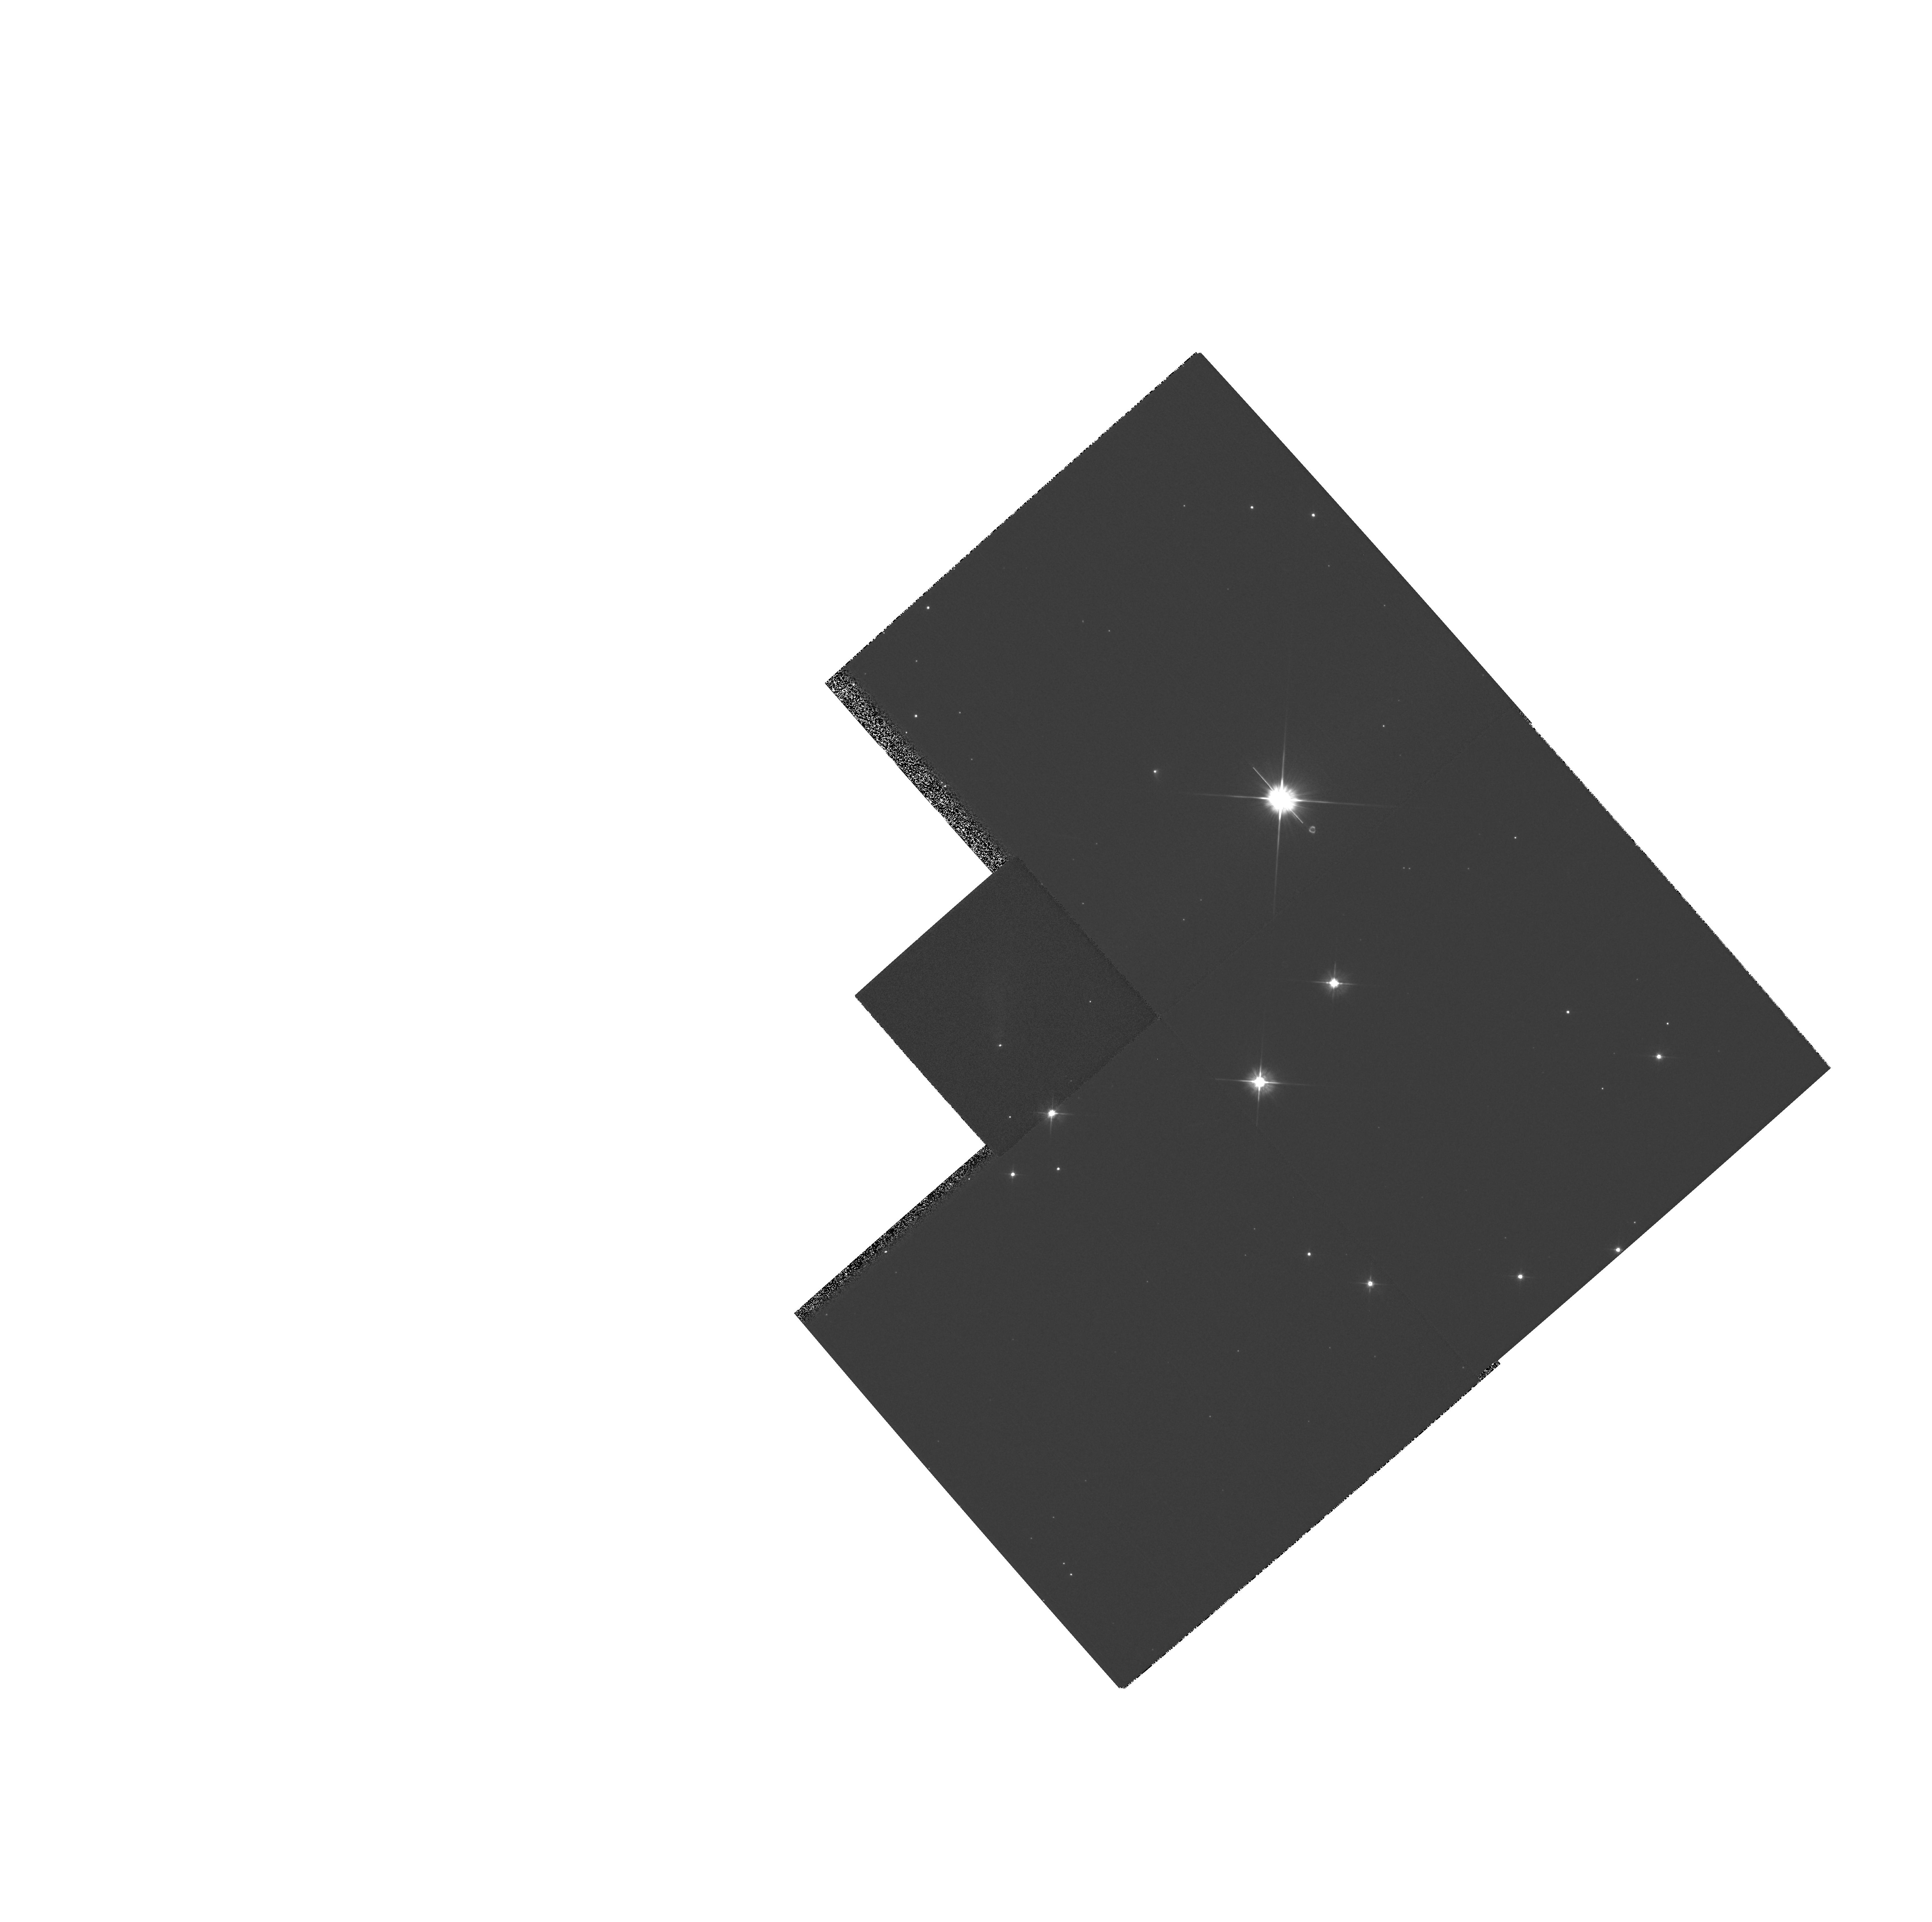
Target: IRAS05327+3404
Instrument: WFPC2/PC
Filter: F555W
Exposure: 2 min
Observation ID: hst_6459_01_wfpc2_pc_f555w_u3le01

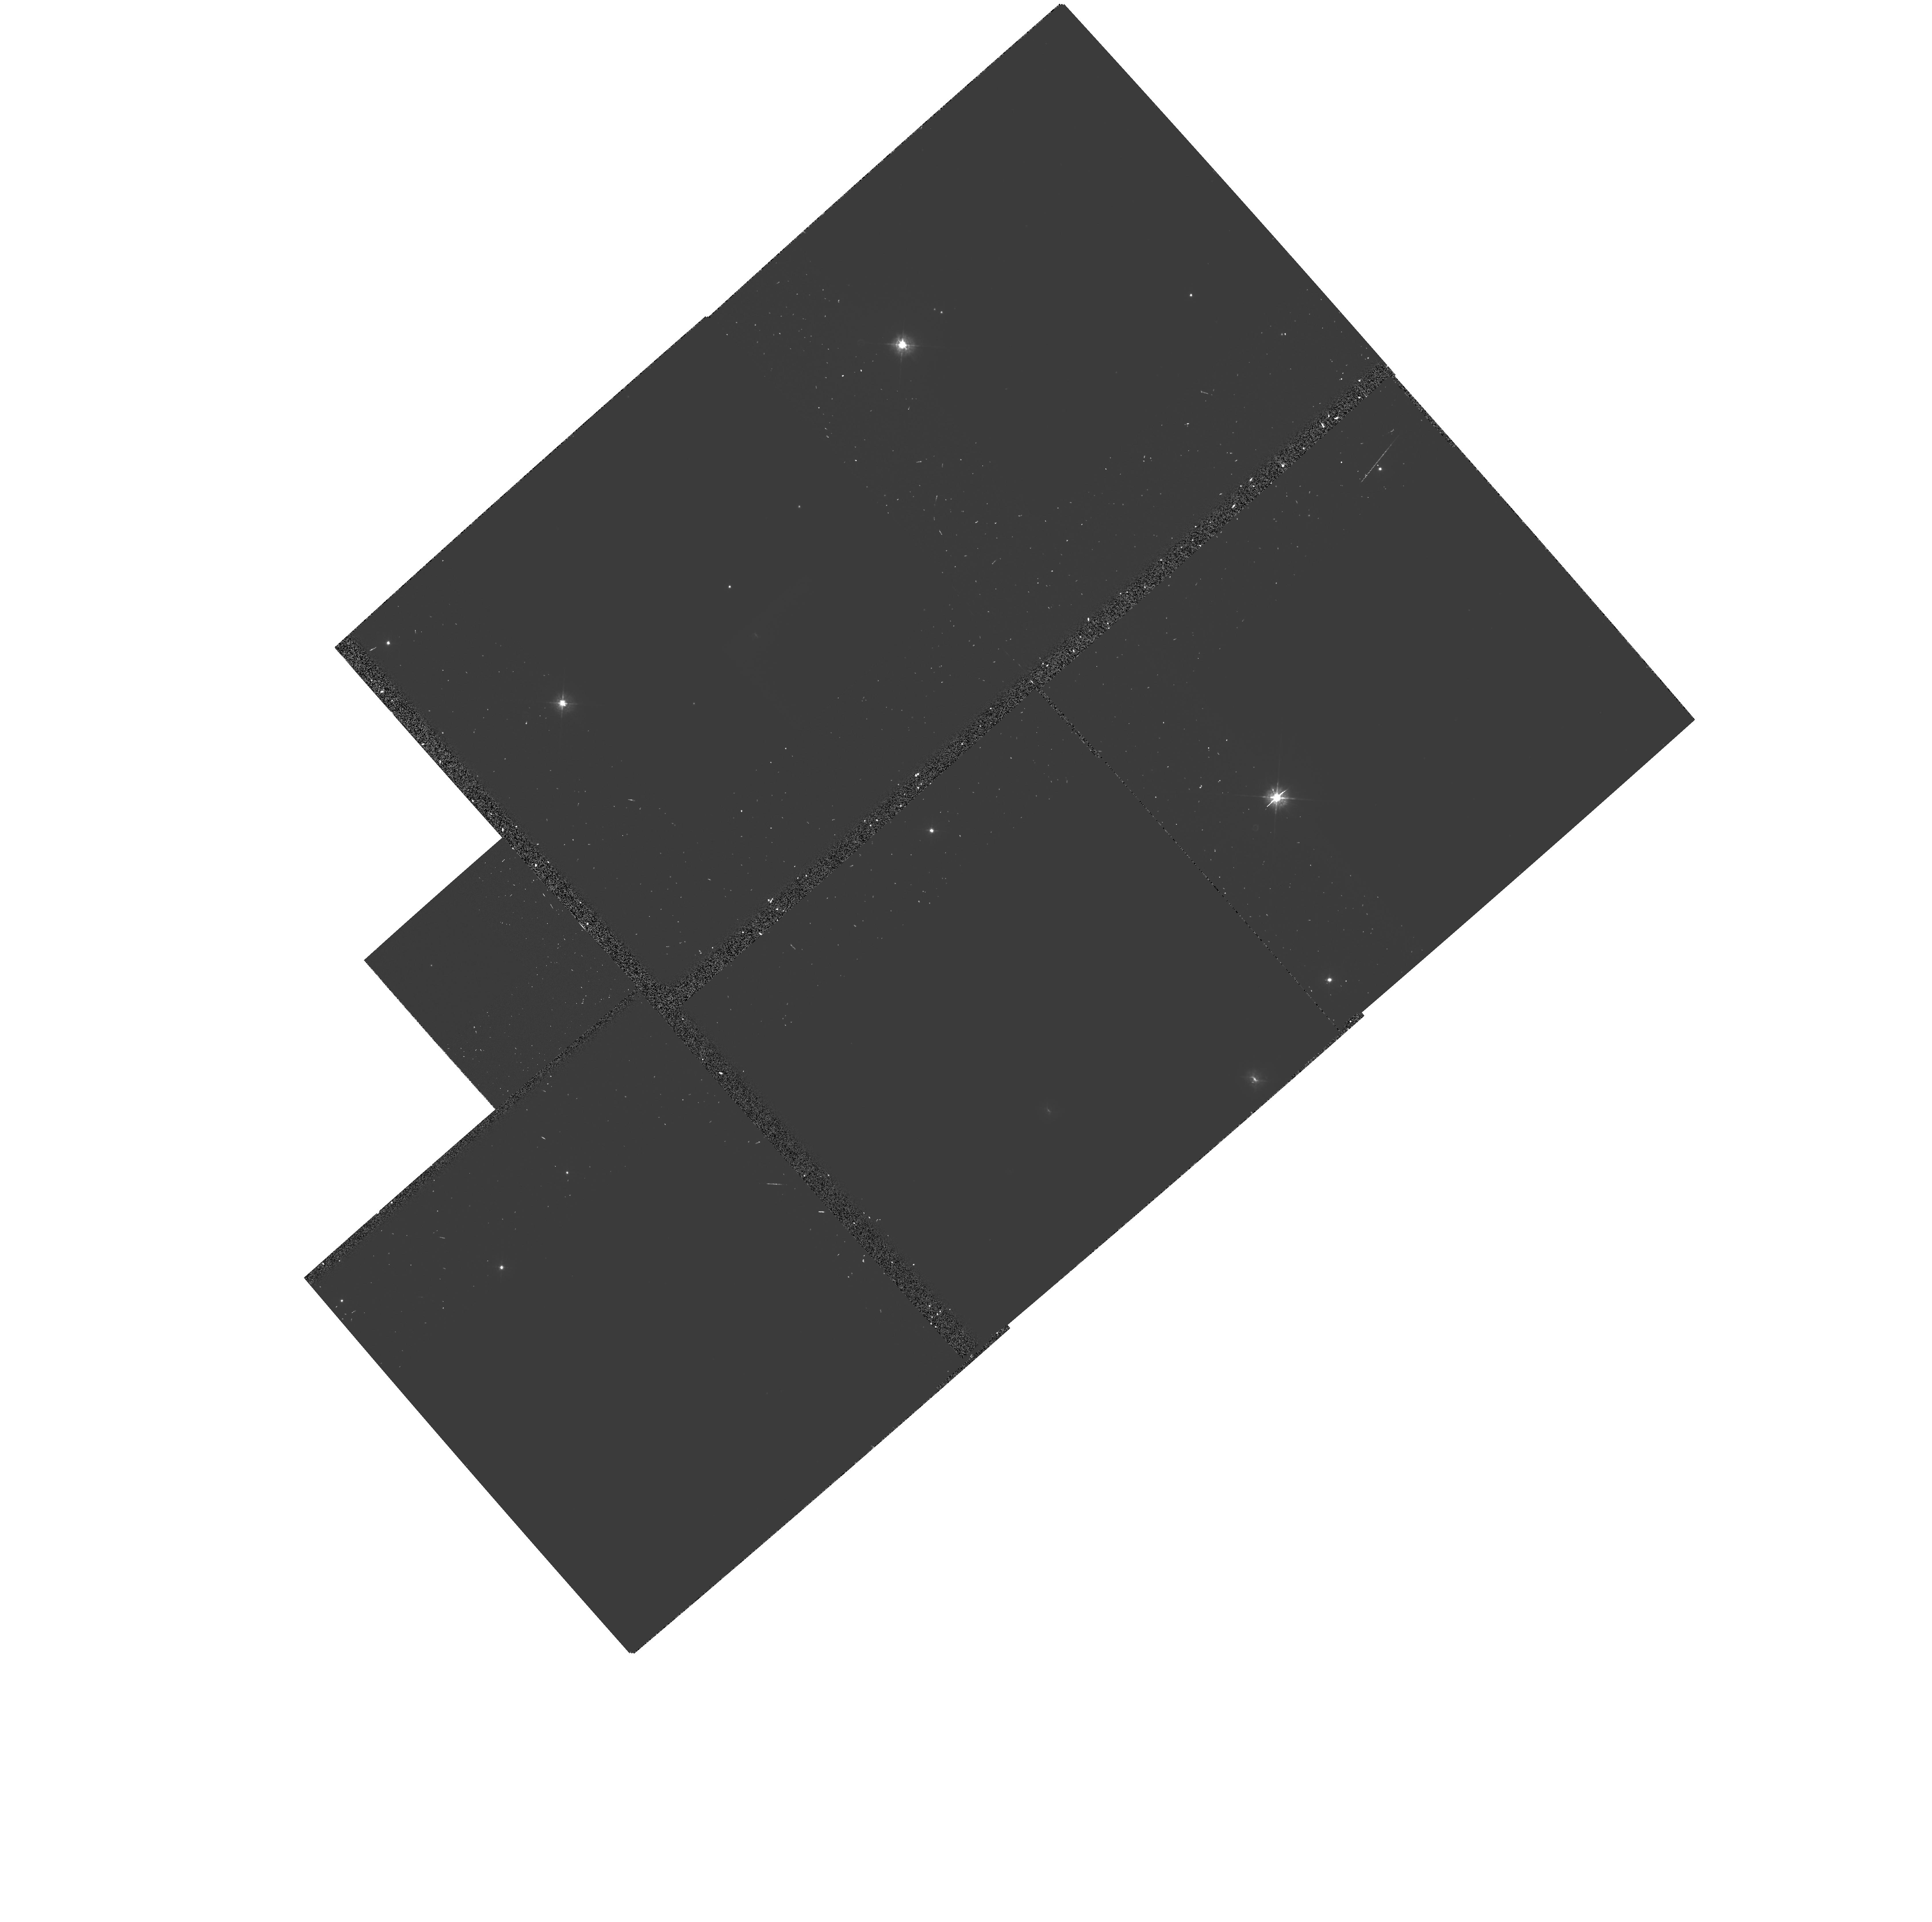
Target: IRAS05327+3404
Instrument: WFPC2/PC
Filter: F439W-POLQ
Exposure: 20 min
Observation ID: hst_6459_01_wfpc2_pc_f439w-polq_u3le01

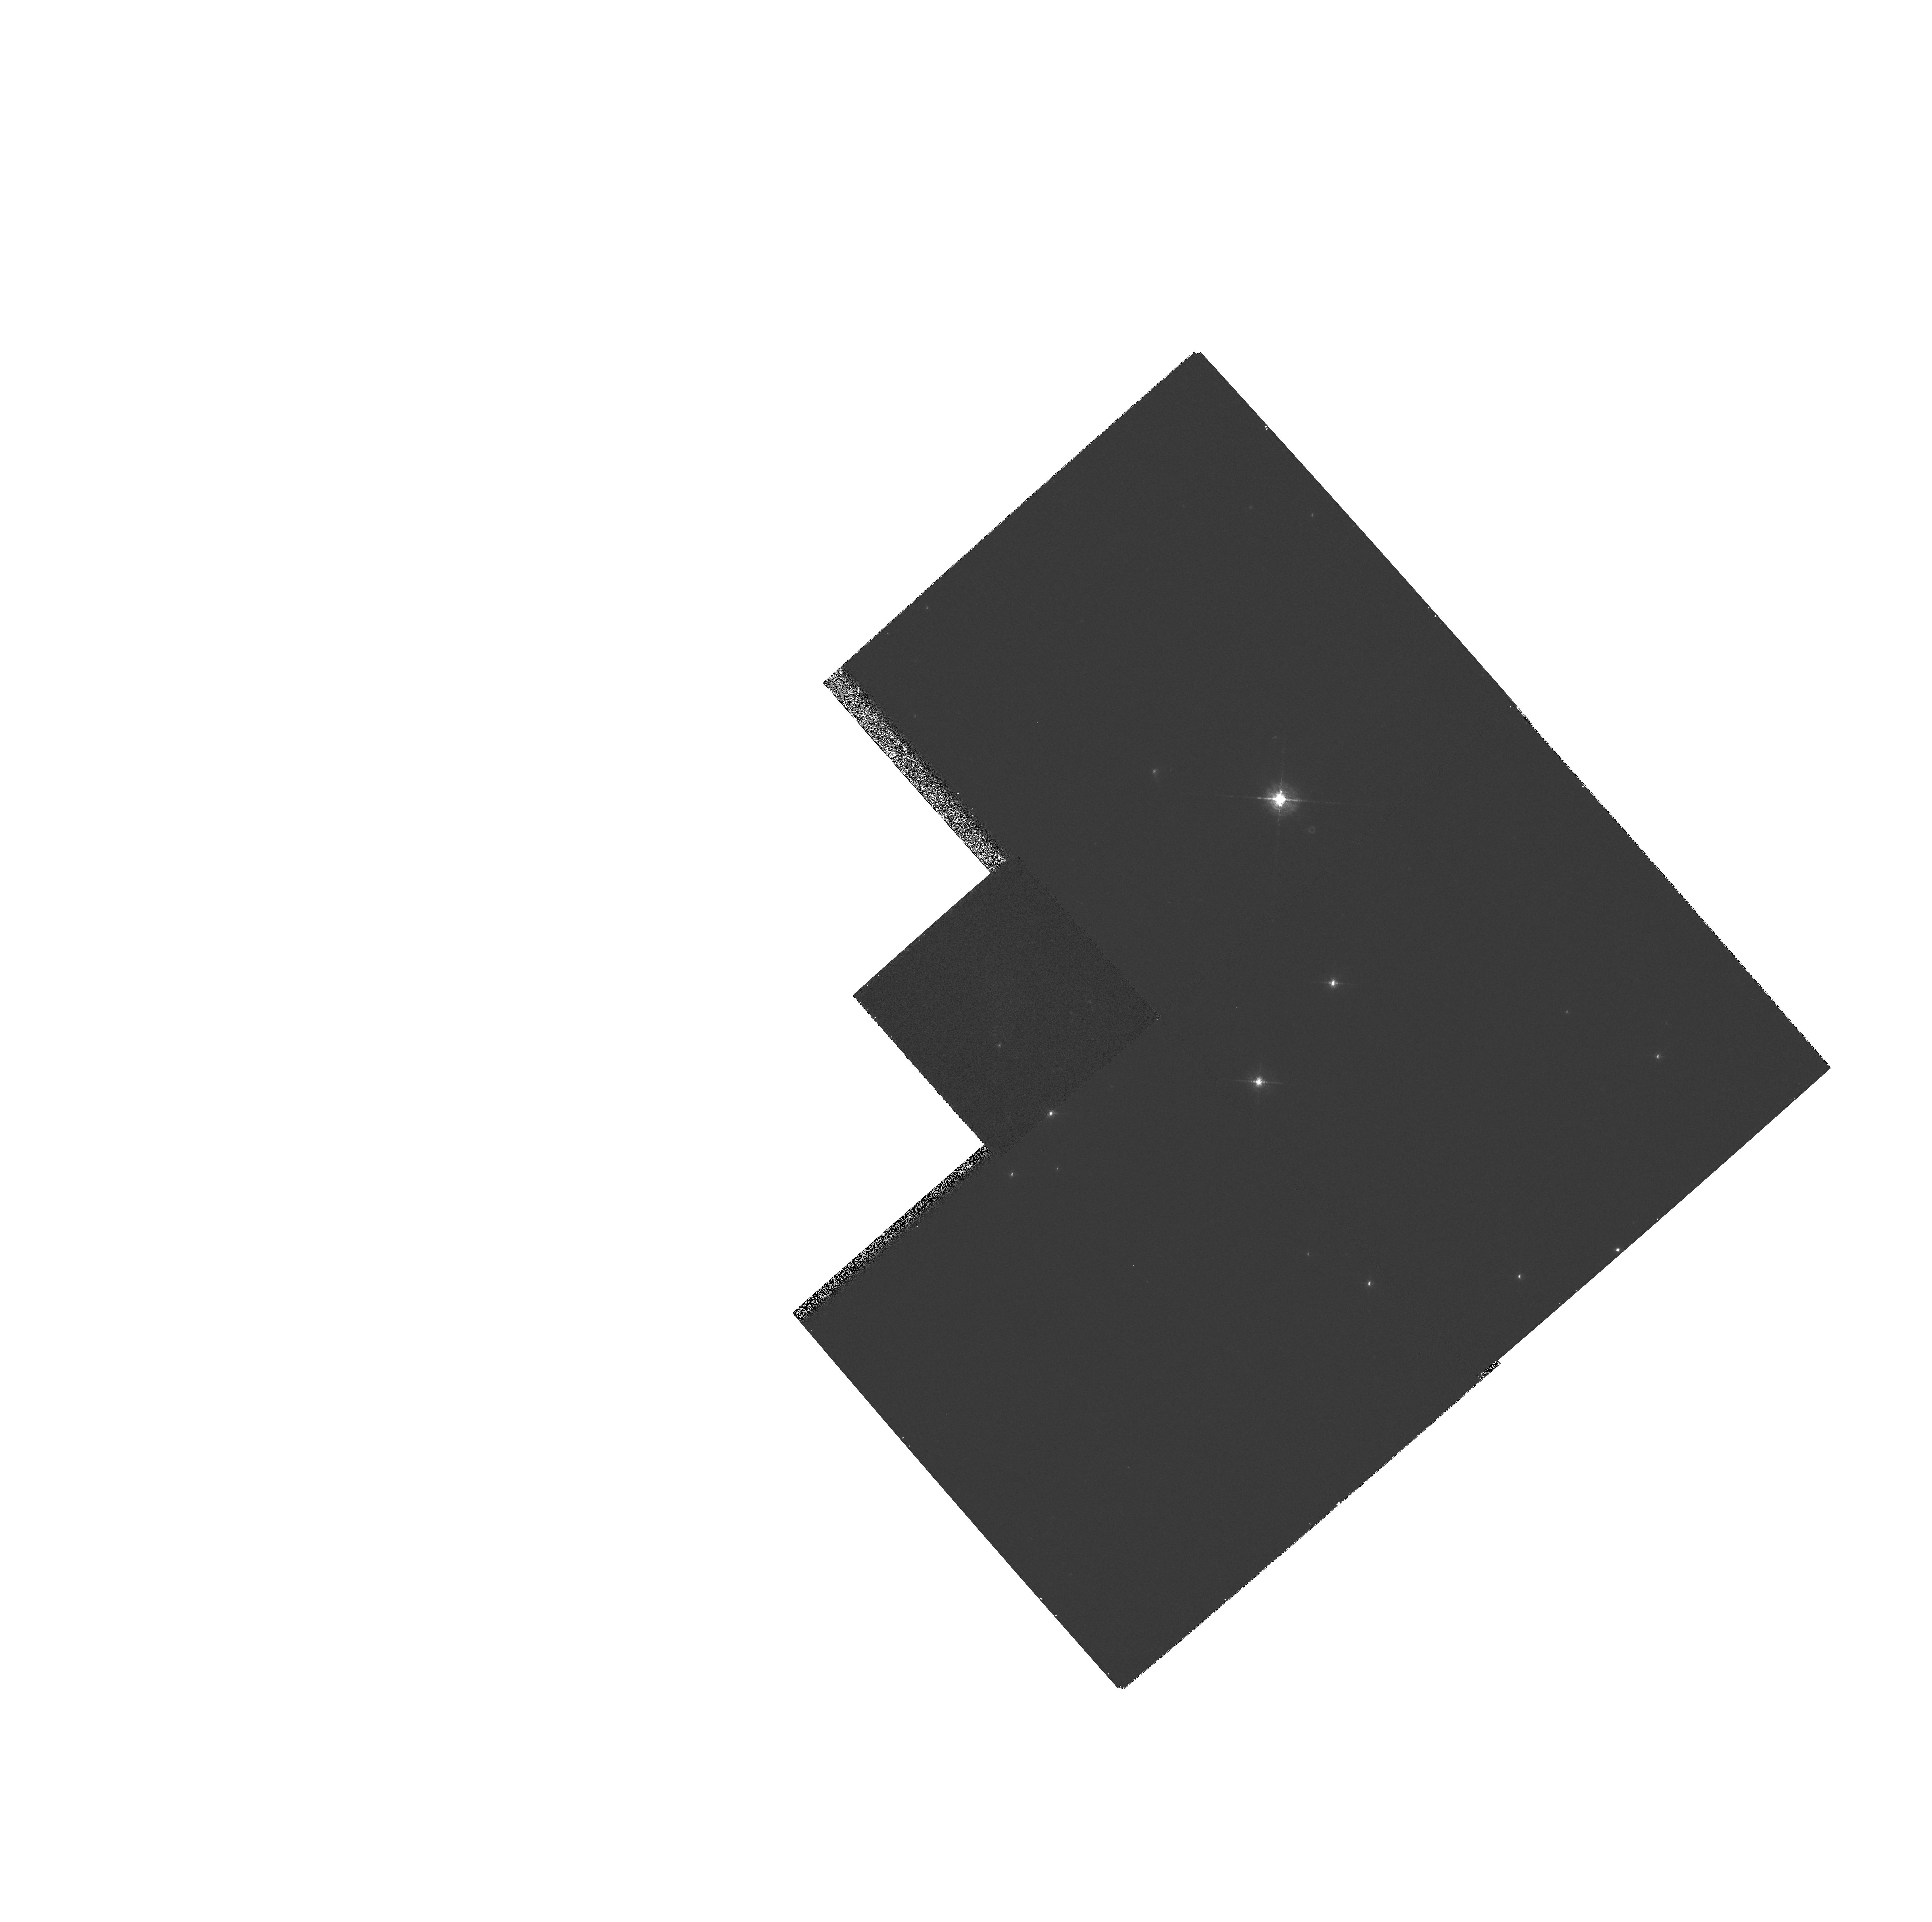
Target: IRAS05327+3404
Instrument: WFPC2/PC
Filter: F656N
Exposure: 20 min
Observation ID: hst_6459_01_wfpc2_pc_f656n_u3le01

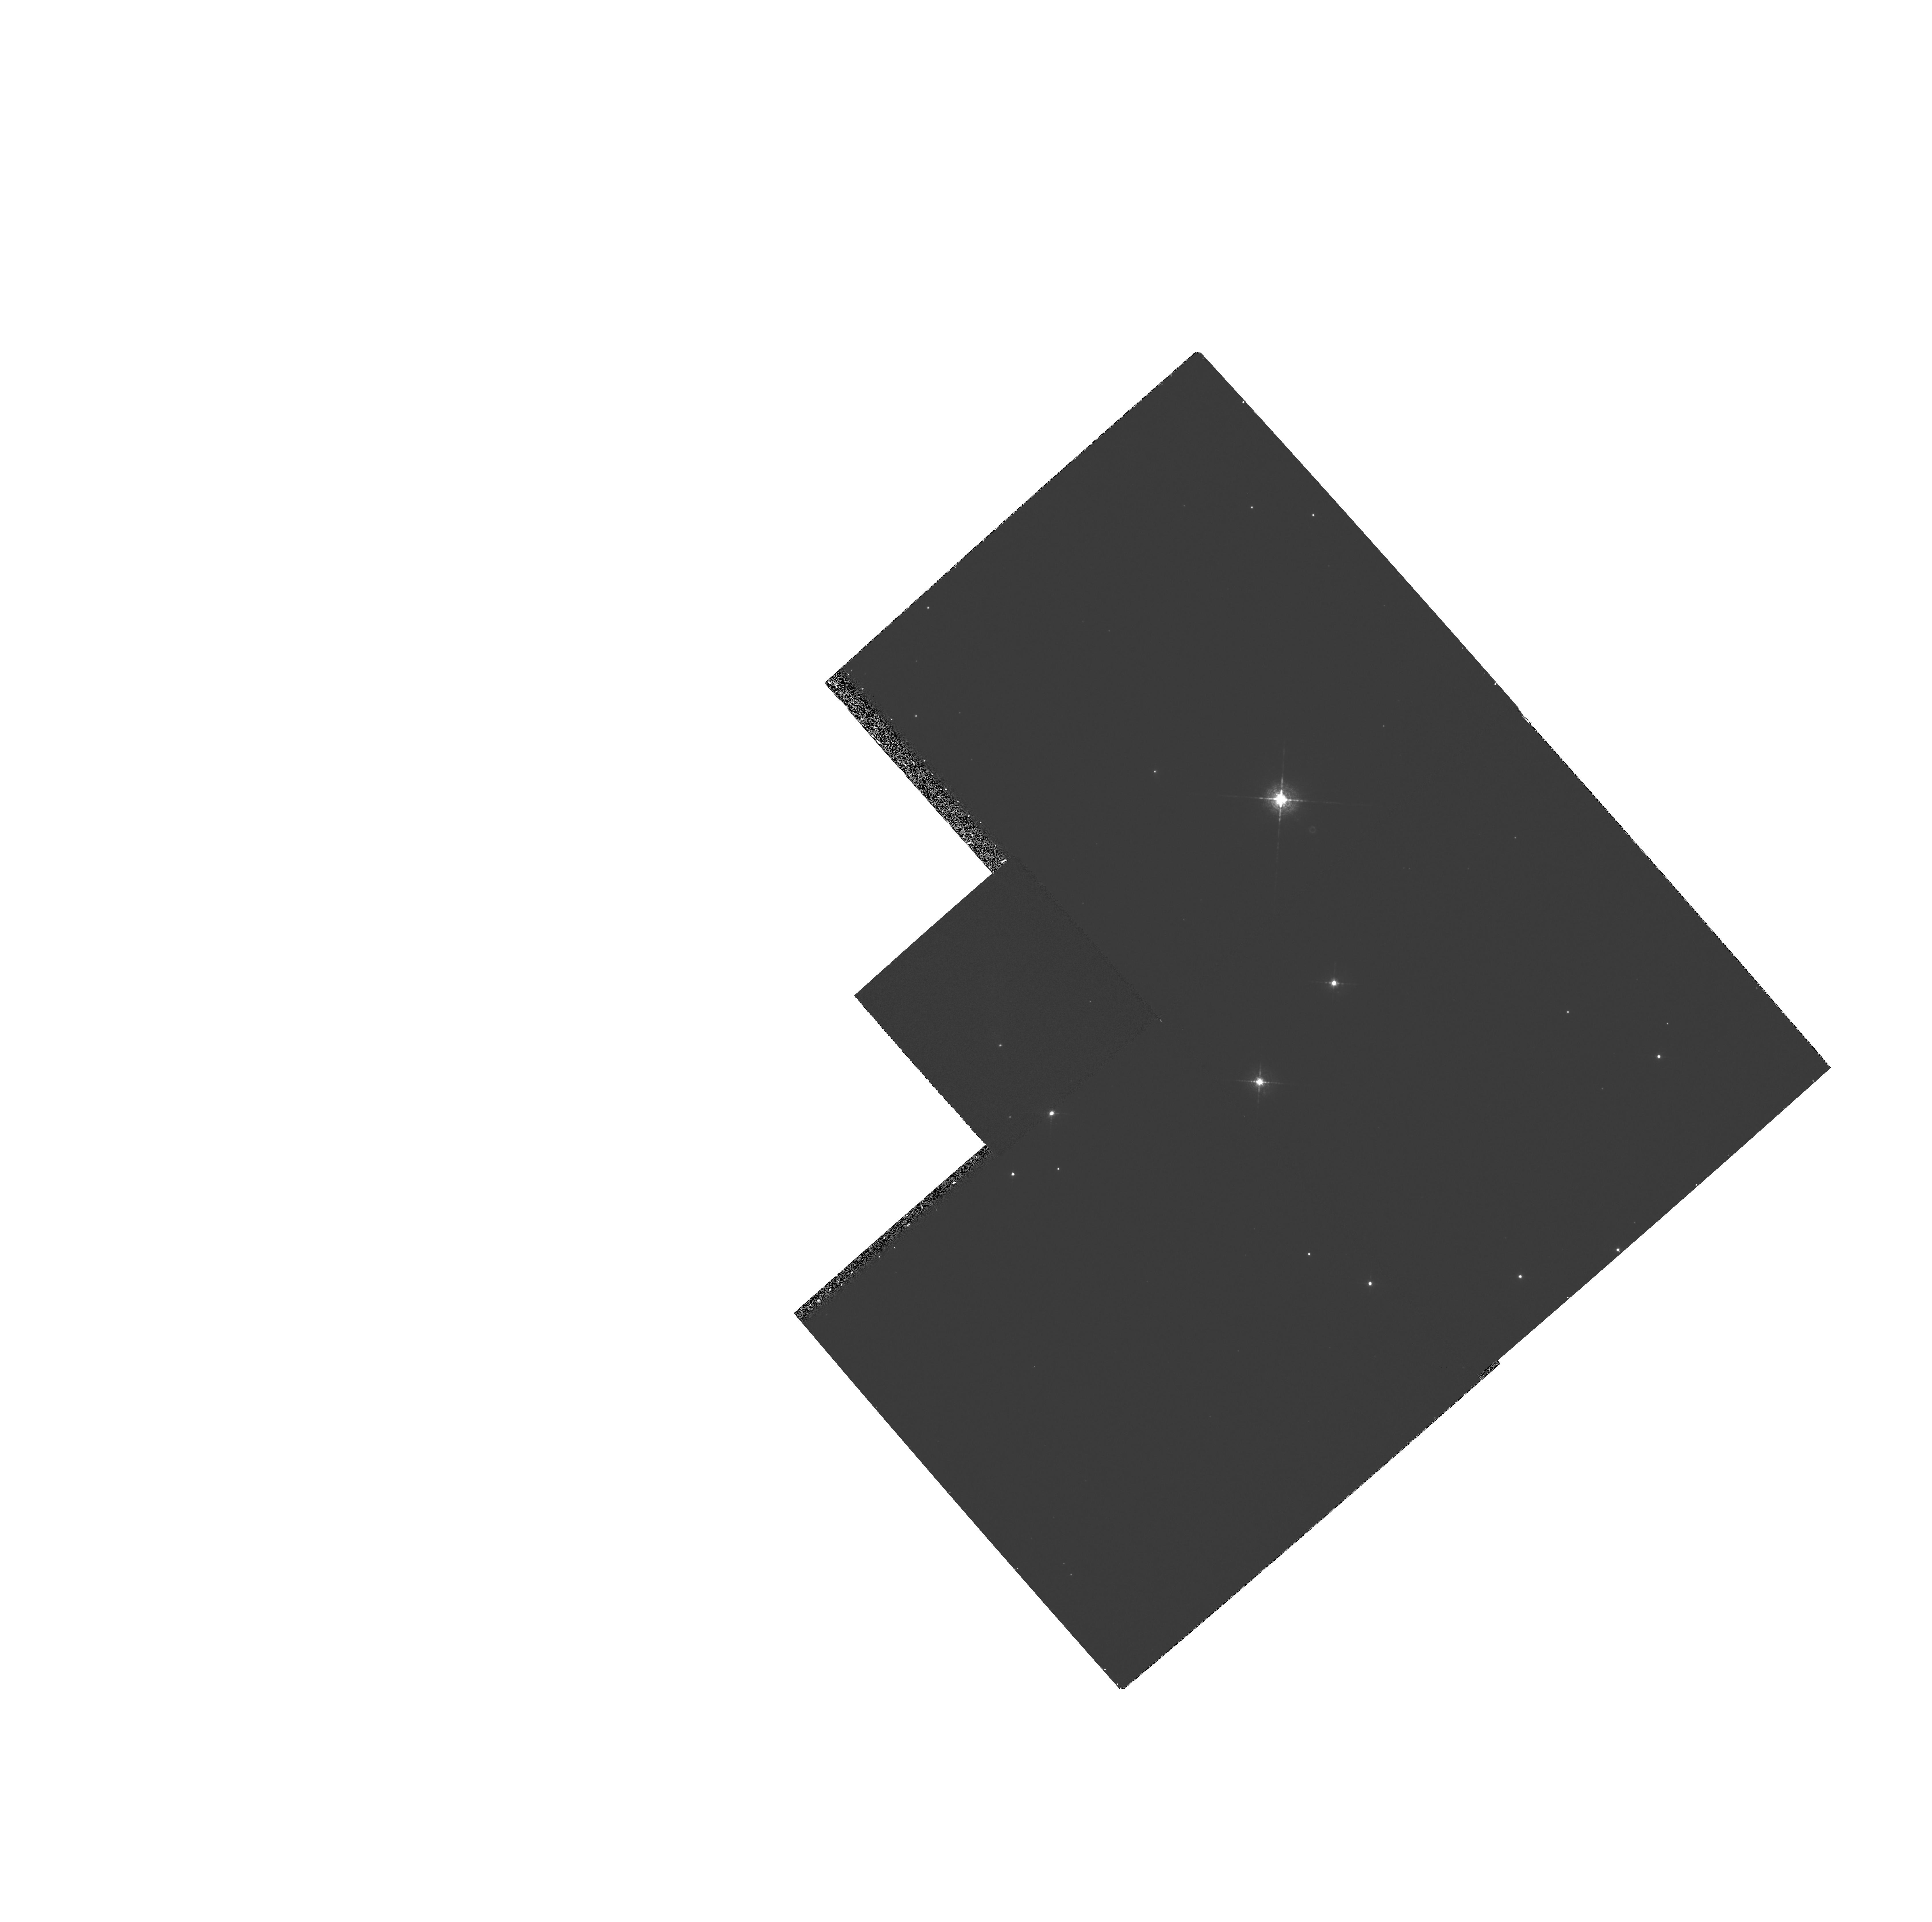
Target: IRAS05327+3404
Instrument: WFPC2/PC
Filter: F631N
Exposure: 20 min
Observation ID: hst_6459_01_wfpc2_pc_f631n_u3le01

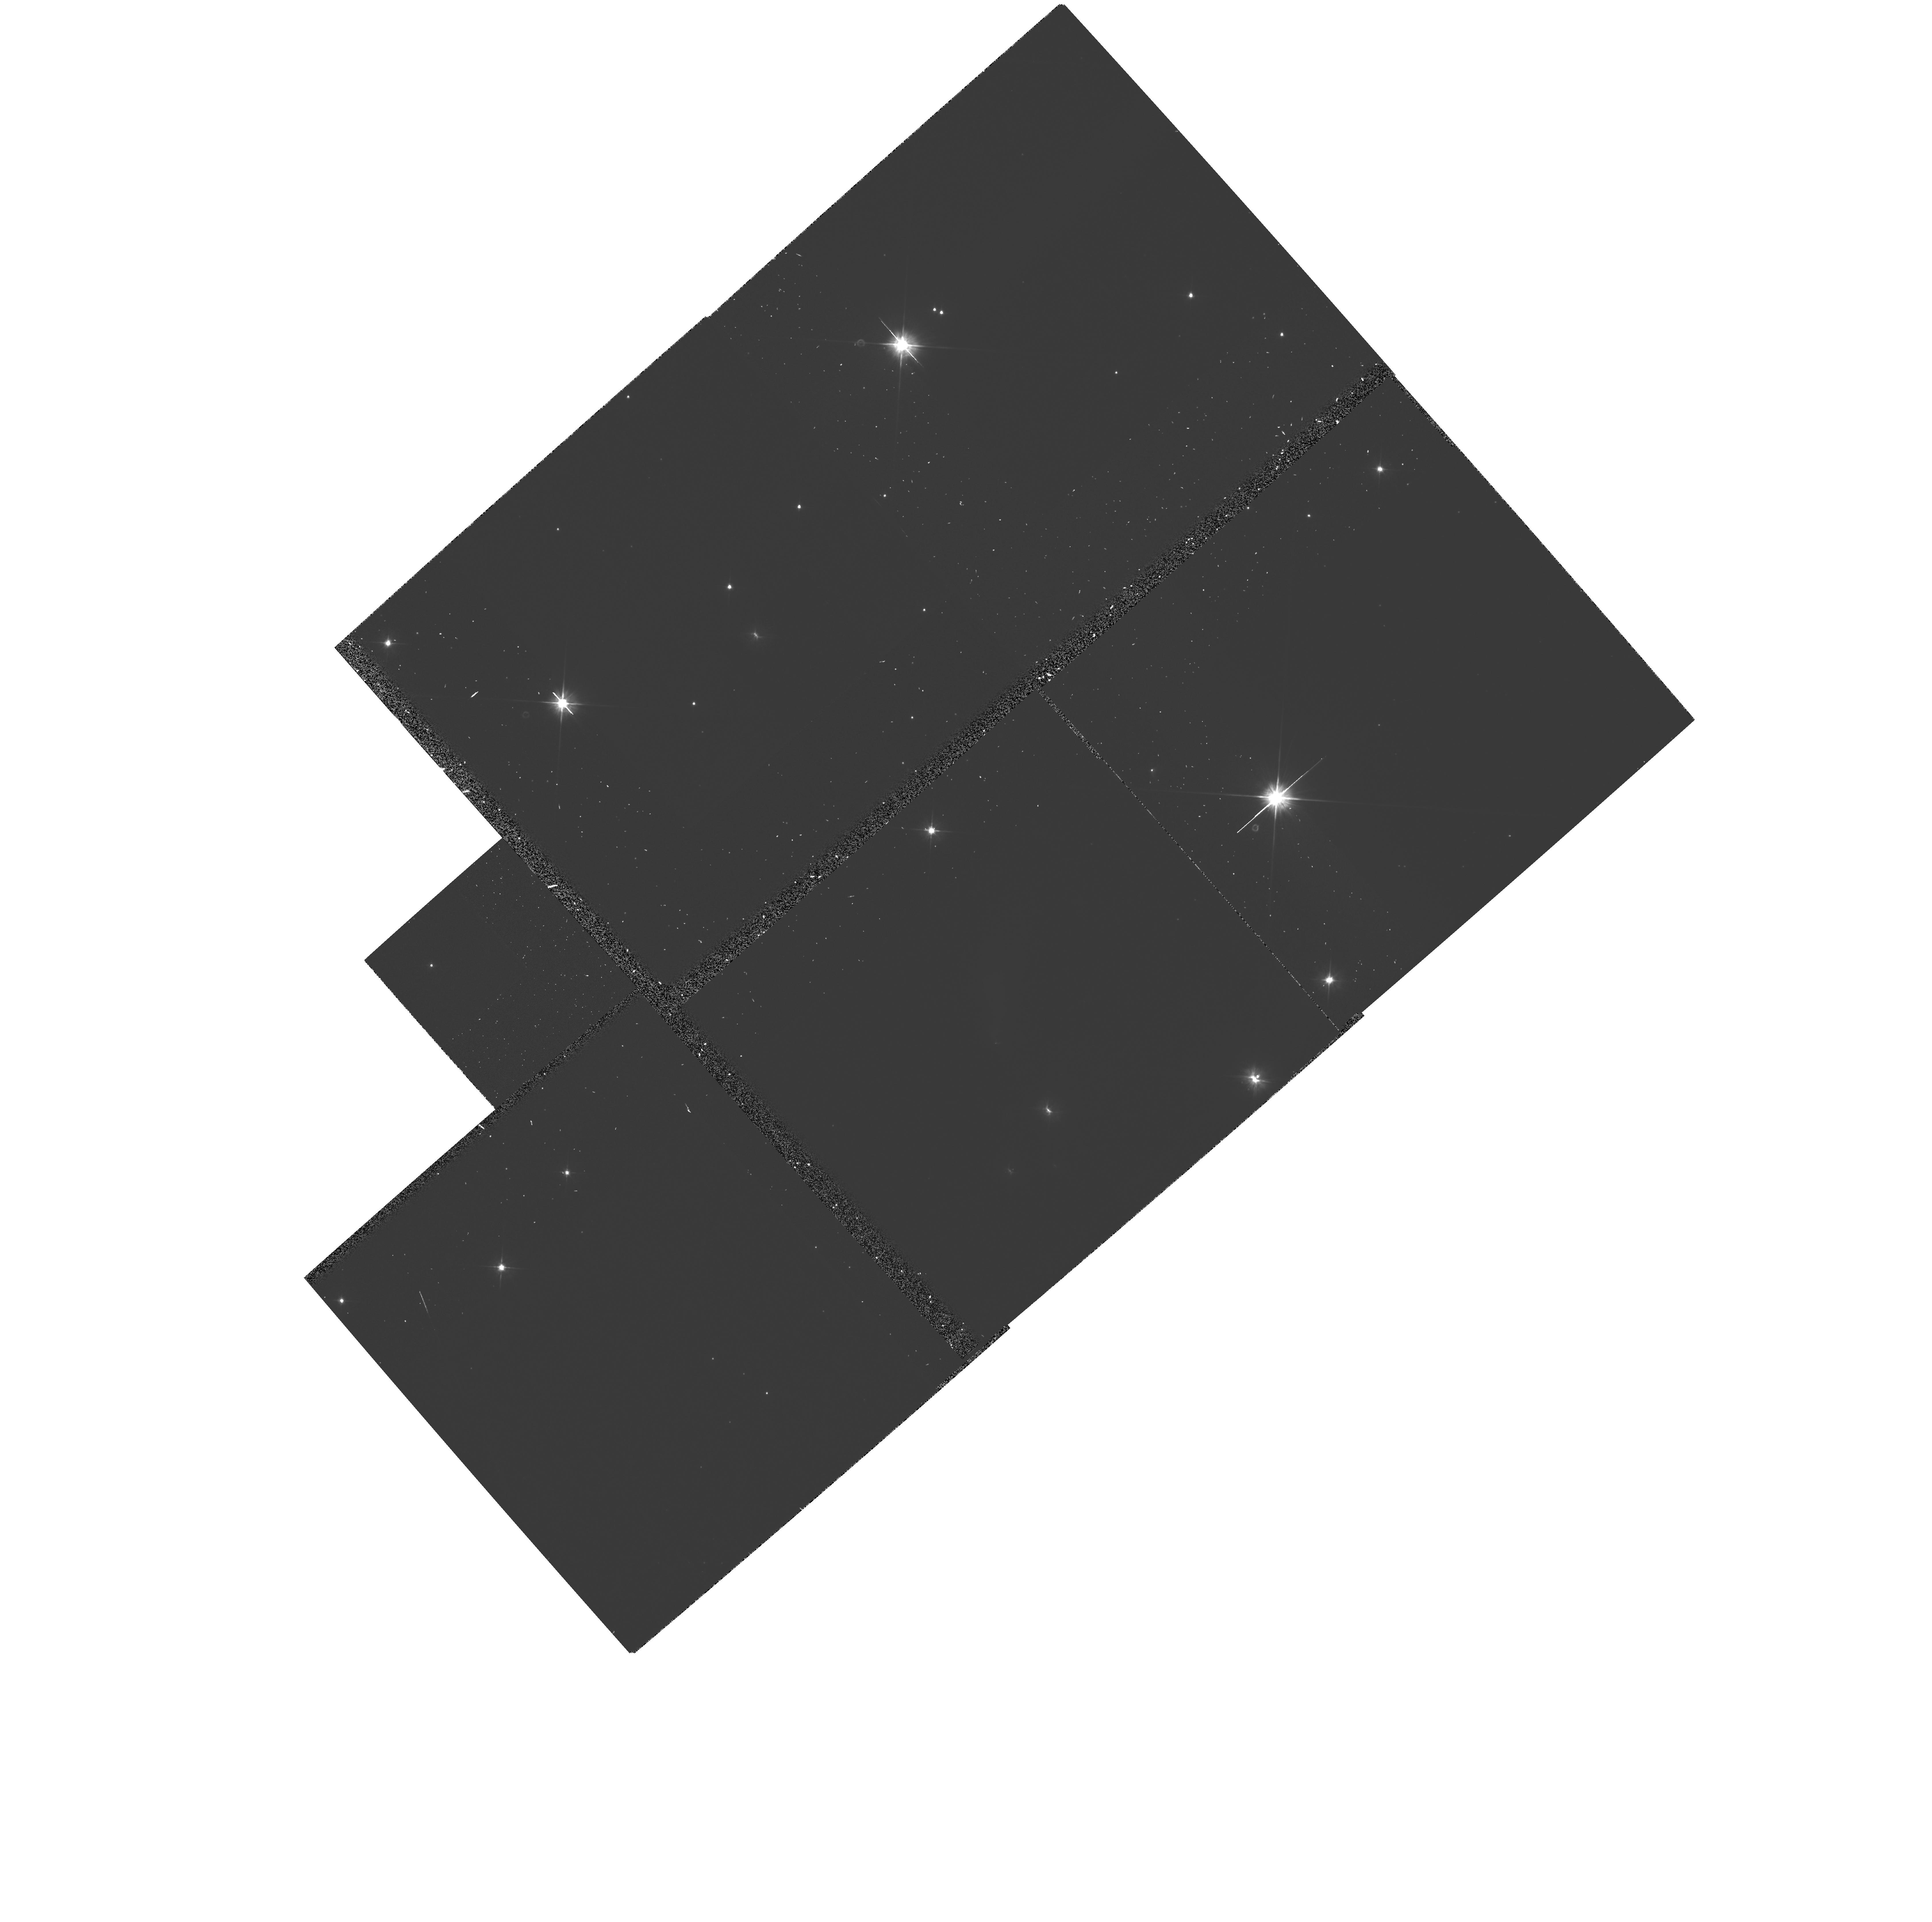
Target: IRAS05327+3404
Instrument: WFPC2/PC
Filter: F555W-POLQ
Exposure: 18 min
Observation ID: hst_6459_01_wfpc2_pc_f555w-polq_u3le01

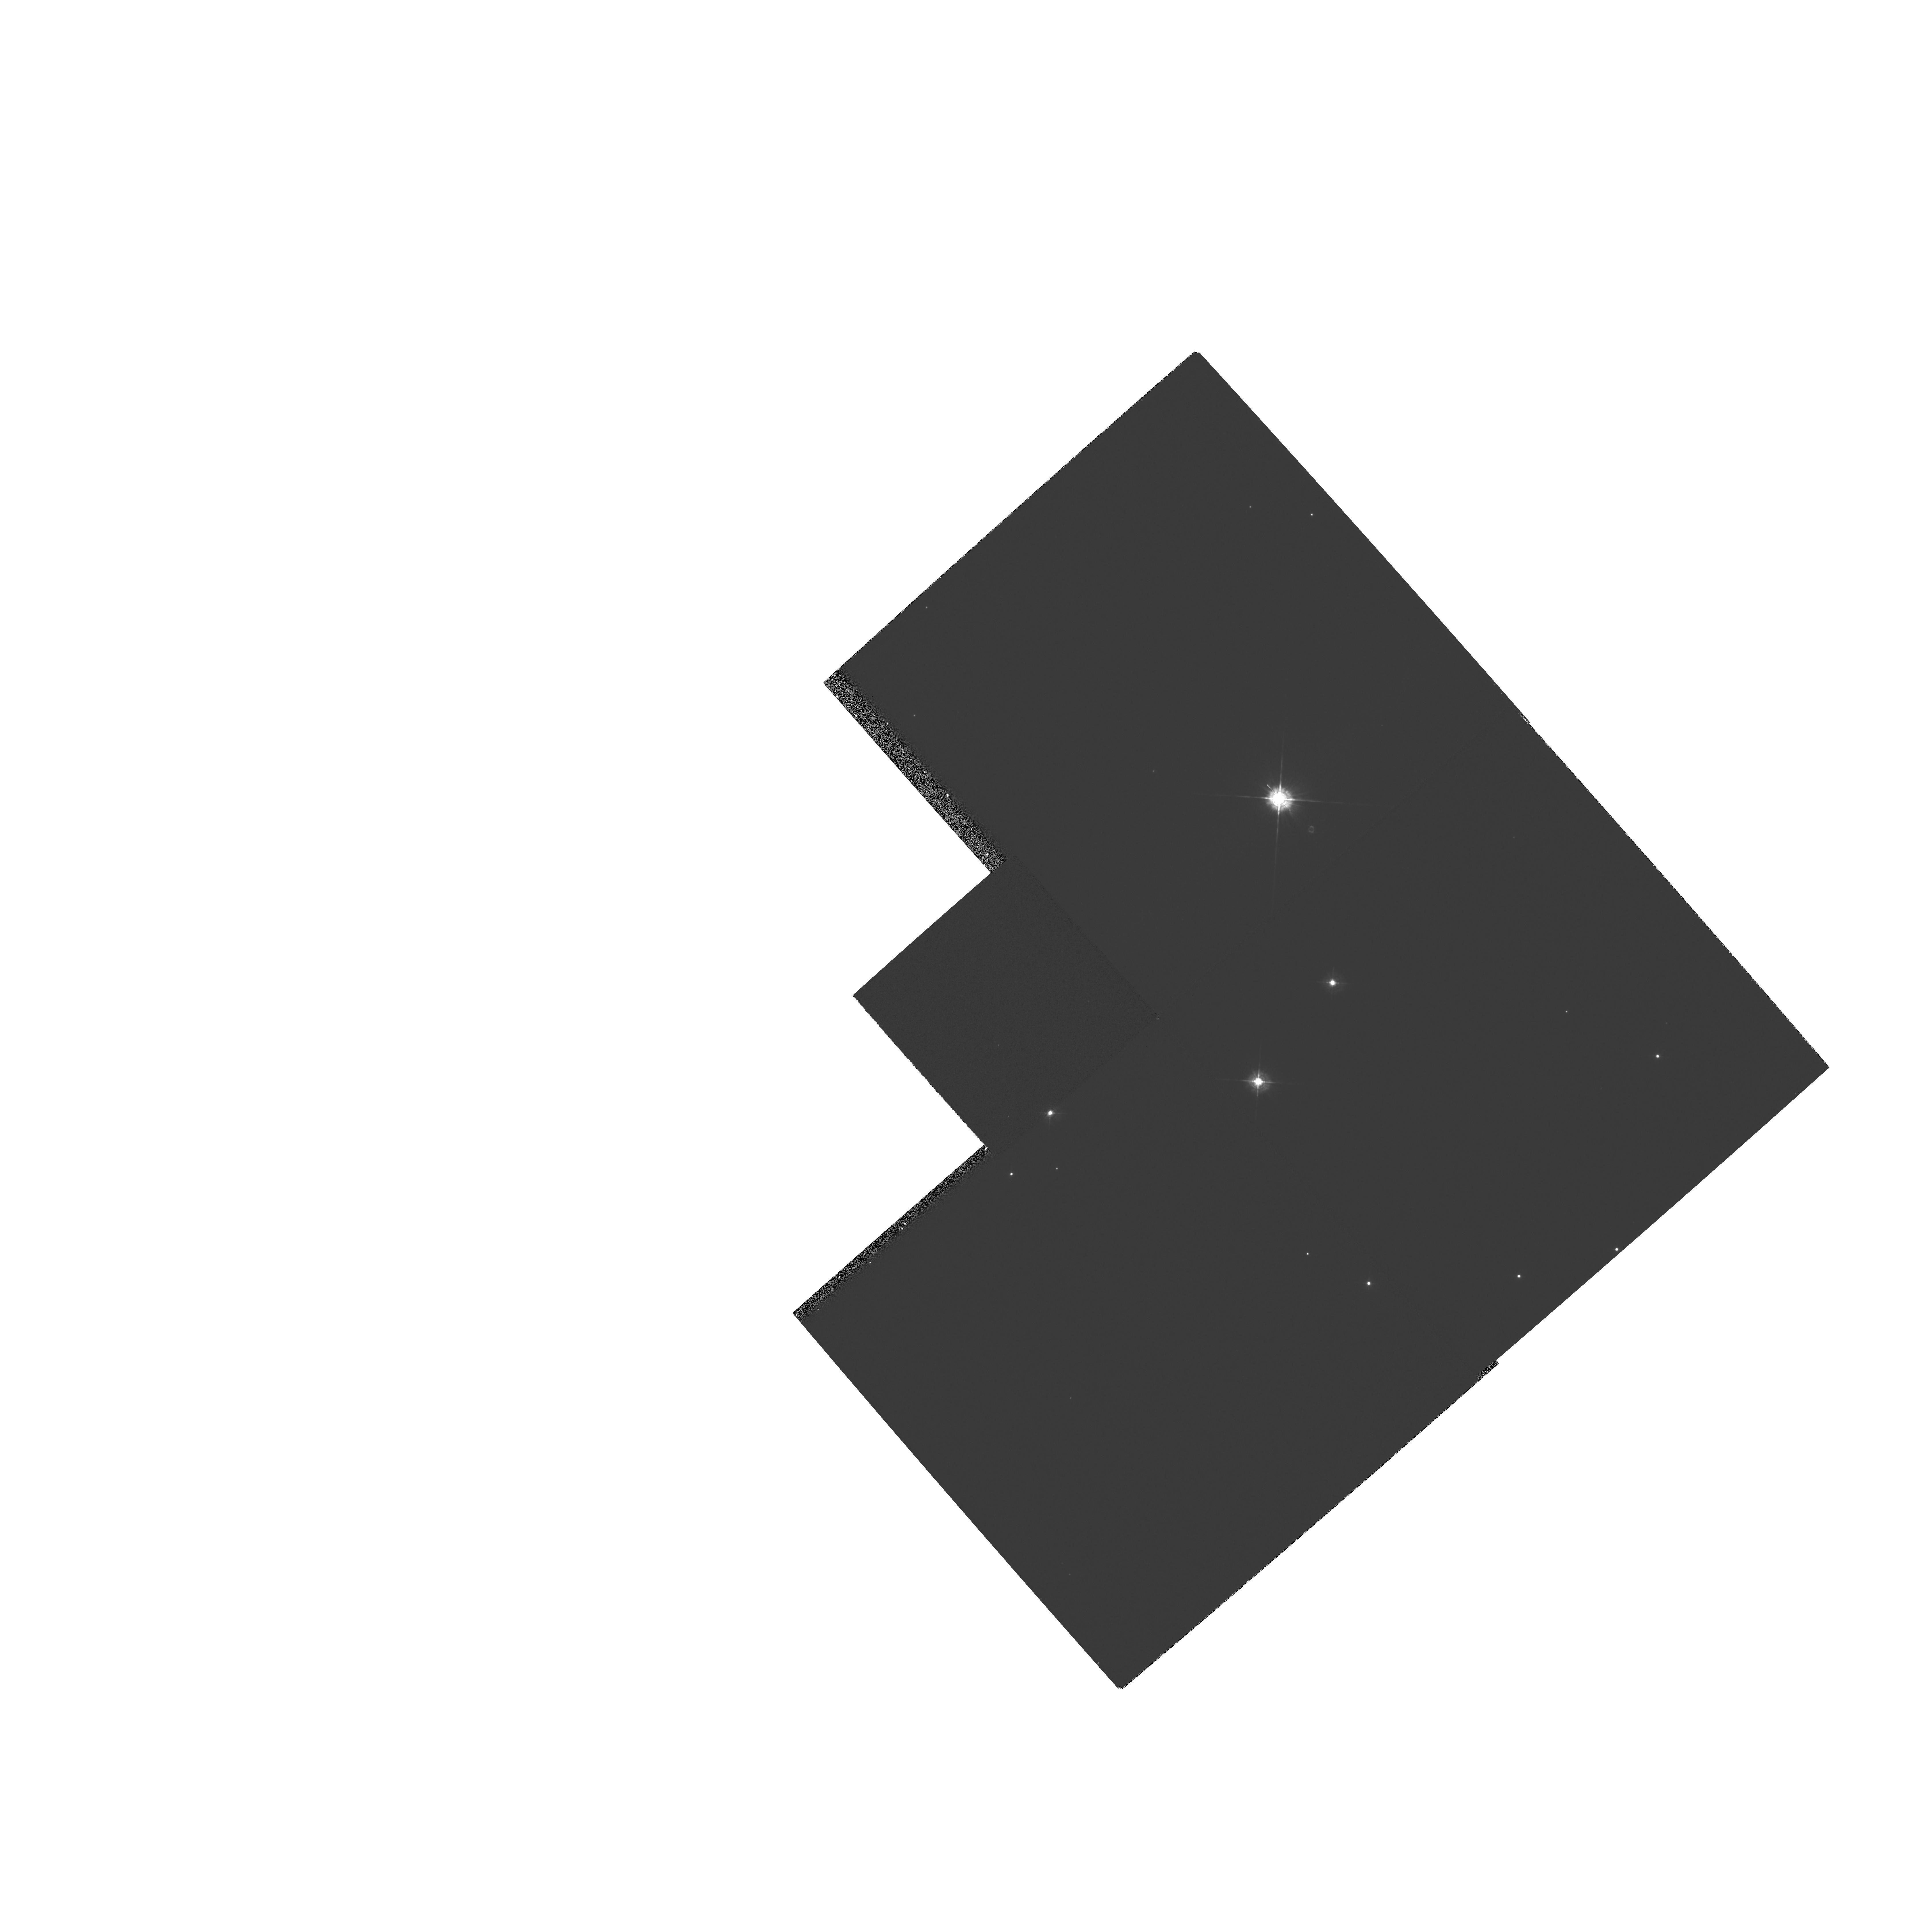
Target: IRAS05327+3404
Instrument: WFPC2/PC
Filter: F439W
Exposure: 5 min
Observation ID: hst_6459_01_wfpc2_pc_f439w_u3le01

THE DISK AND JET STRUCTURE OF HOLOEA (PI: Magnier, Eugene)

We have discovered an object in the field of the Galactic open cluster M36 which exhibits a nebulous tail-like structure, a bipolar molecular outflow, a high-velocity ionized wind, and a bright central star with spectral type ~ K0 III (Magnier et al., 1995). This source, which we have nick-named ``Holoea'', most likely represents a very early stage in the evolution from embedded to naked T Tauri star. It also presents an unusual opportunity to study a stellar jet from two angles at once because of a fortuitous reflection off of the nebulous tail. For these reasons, we are vigorously pursuing a program to study this system in detail. Here, we propose to take high- resolution optical images to study the jet and accretion disk structures, both directly and through the reflection. We also hope to find HH objects or other knots in the outflow, which will allow us eventually to measure the distance to the object via proper motion.